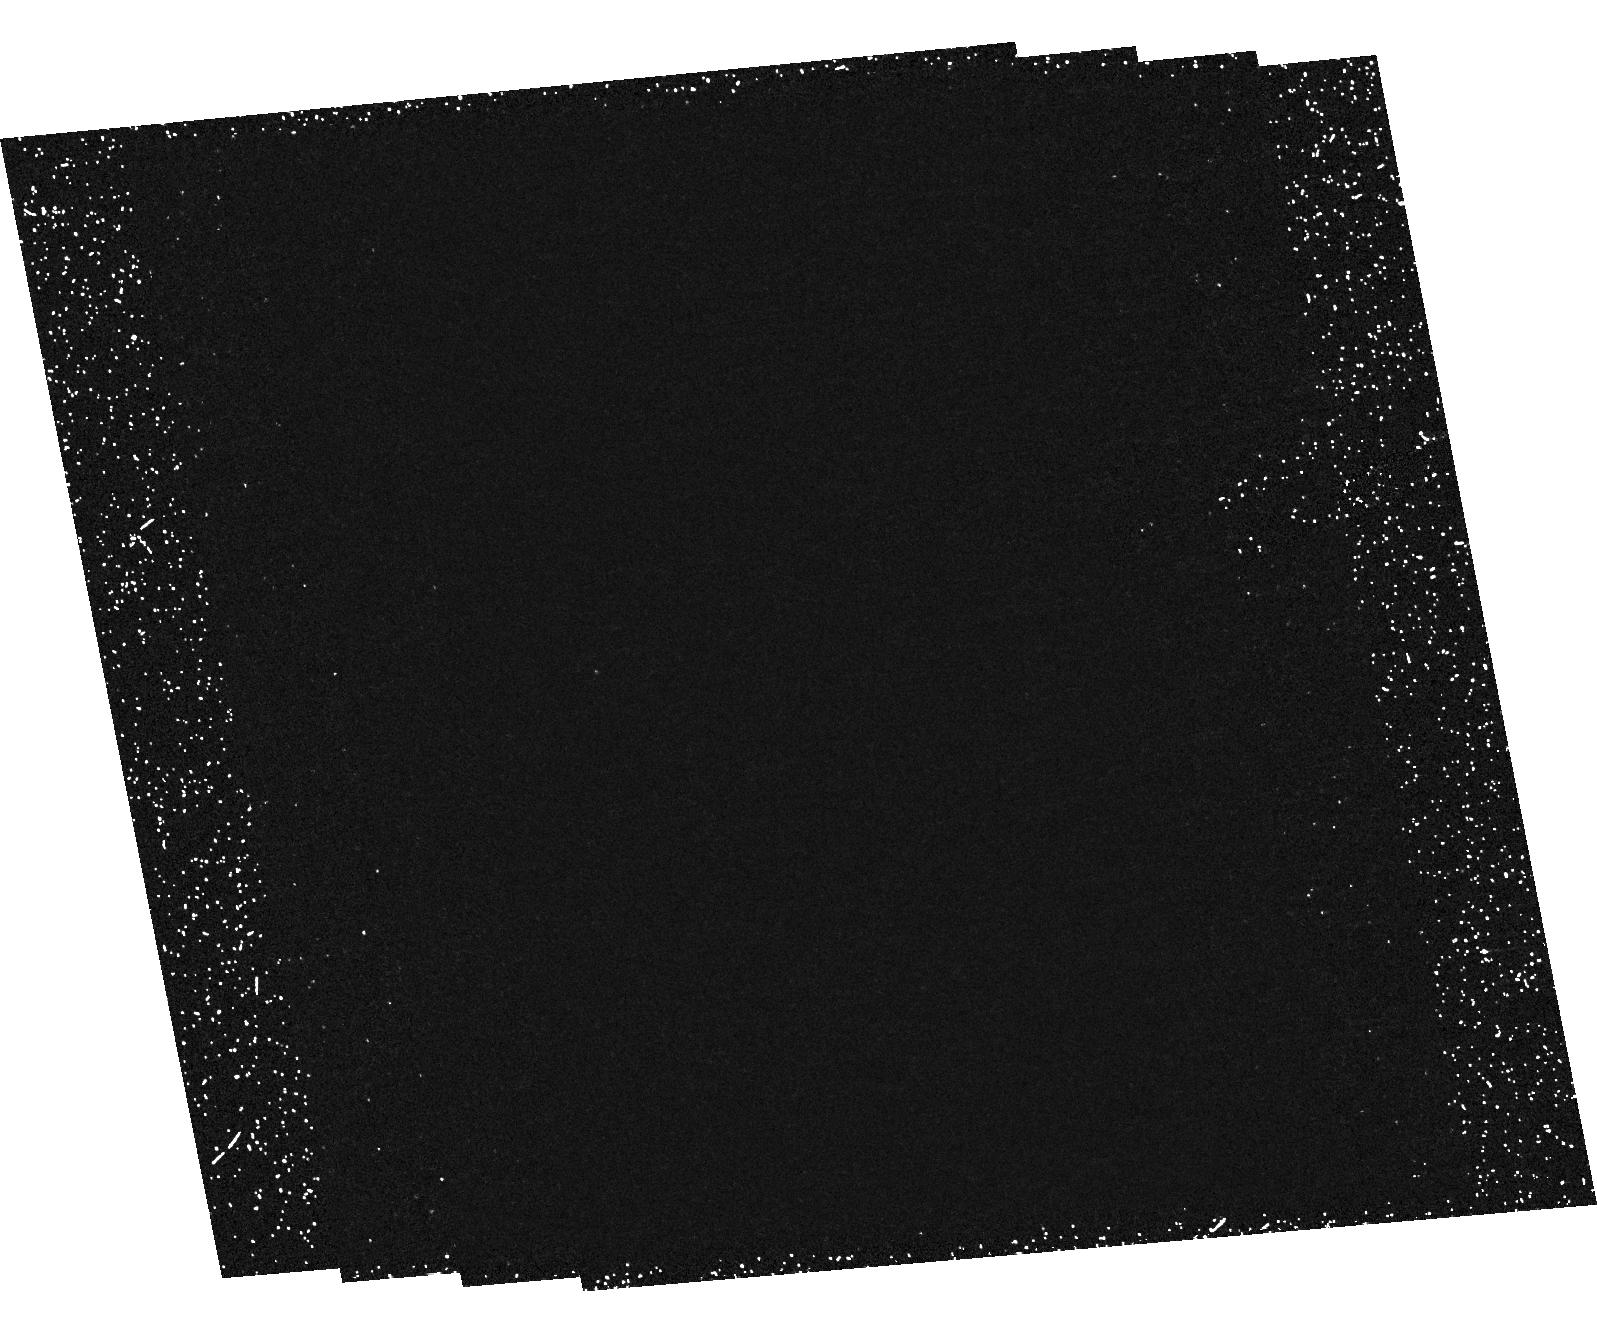
Target: field at RA 241.140°, Dec 43.353°. Instrument: ACS/HRC. Filter: F250W. Exposure: 1.2 h. Observation ID: hst_9919_22_acs_hrc_f250w_j8pv22

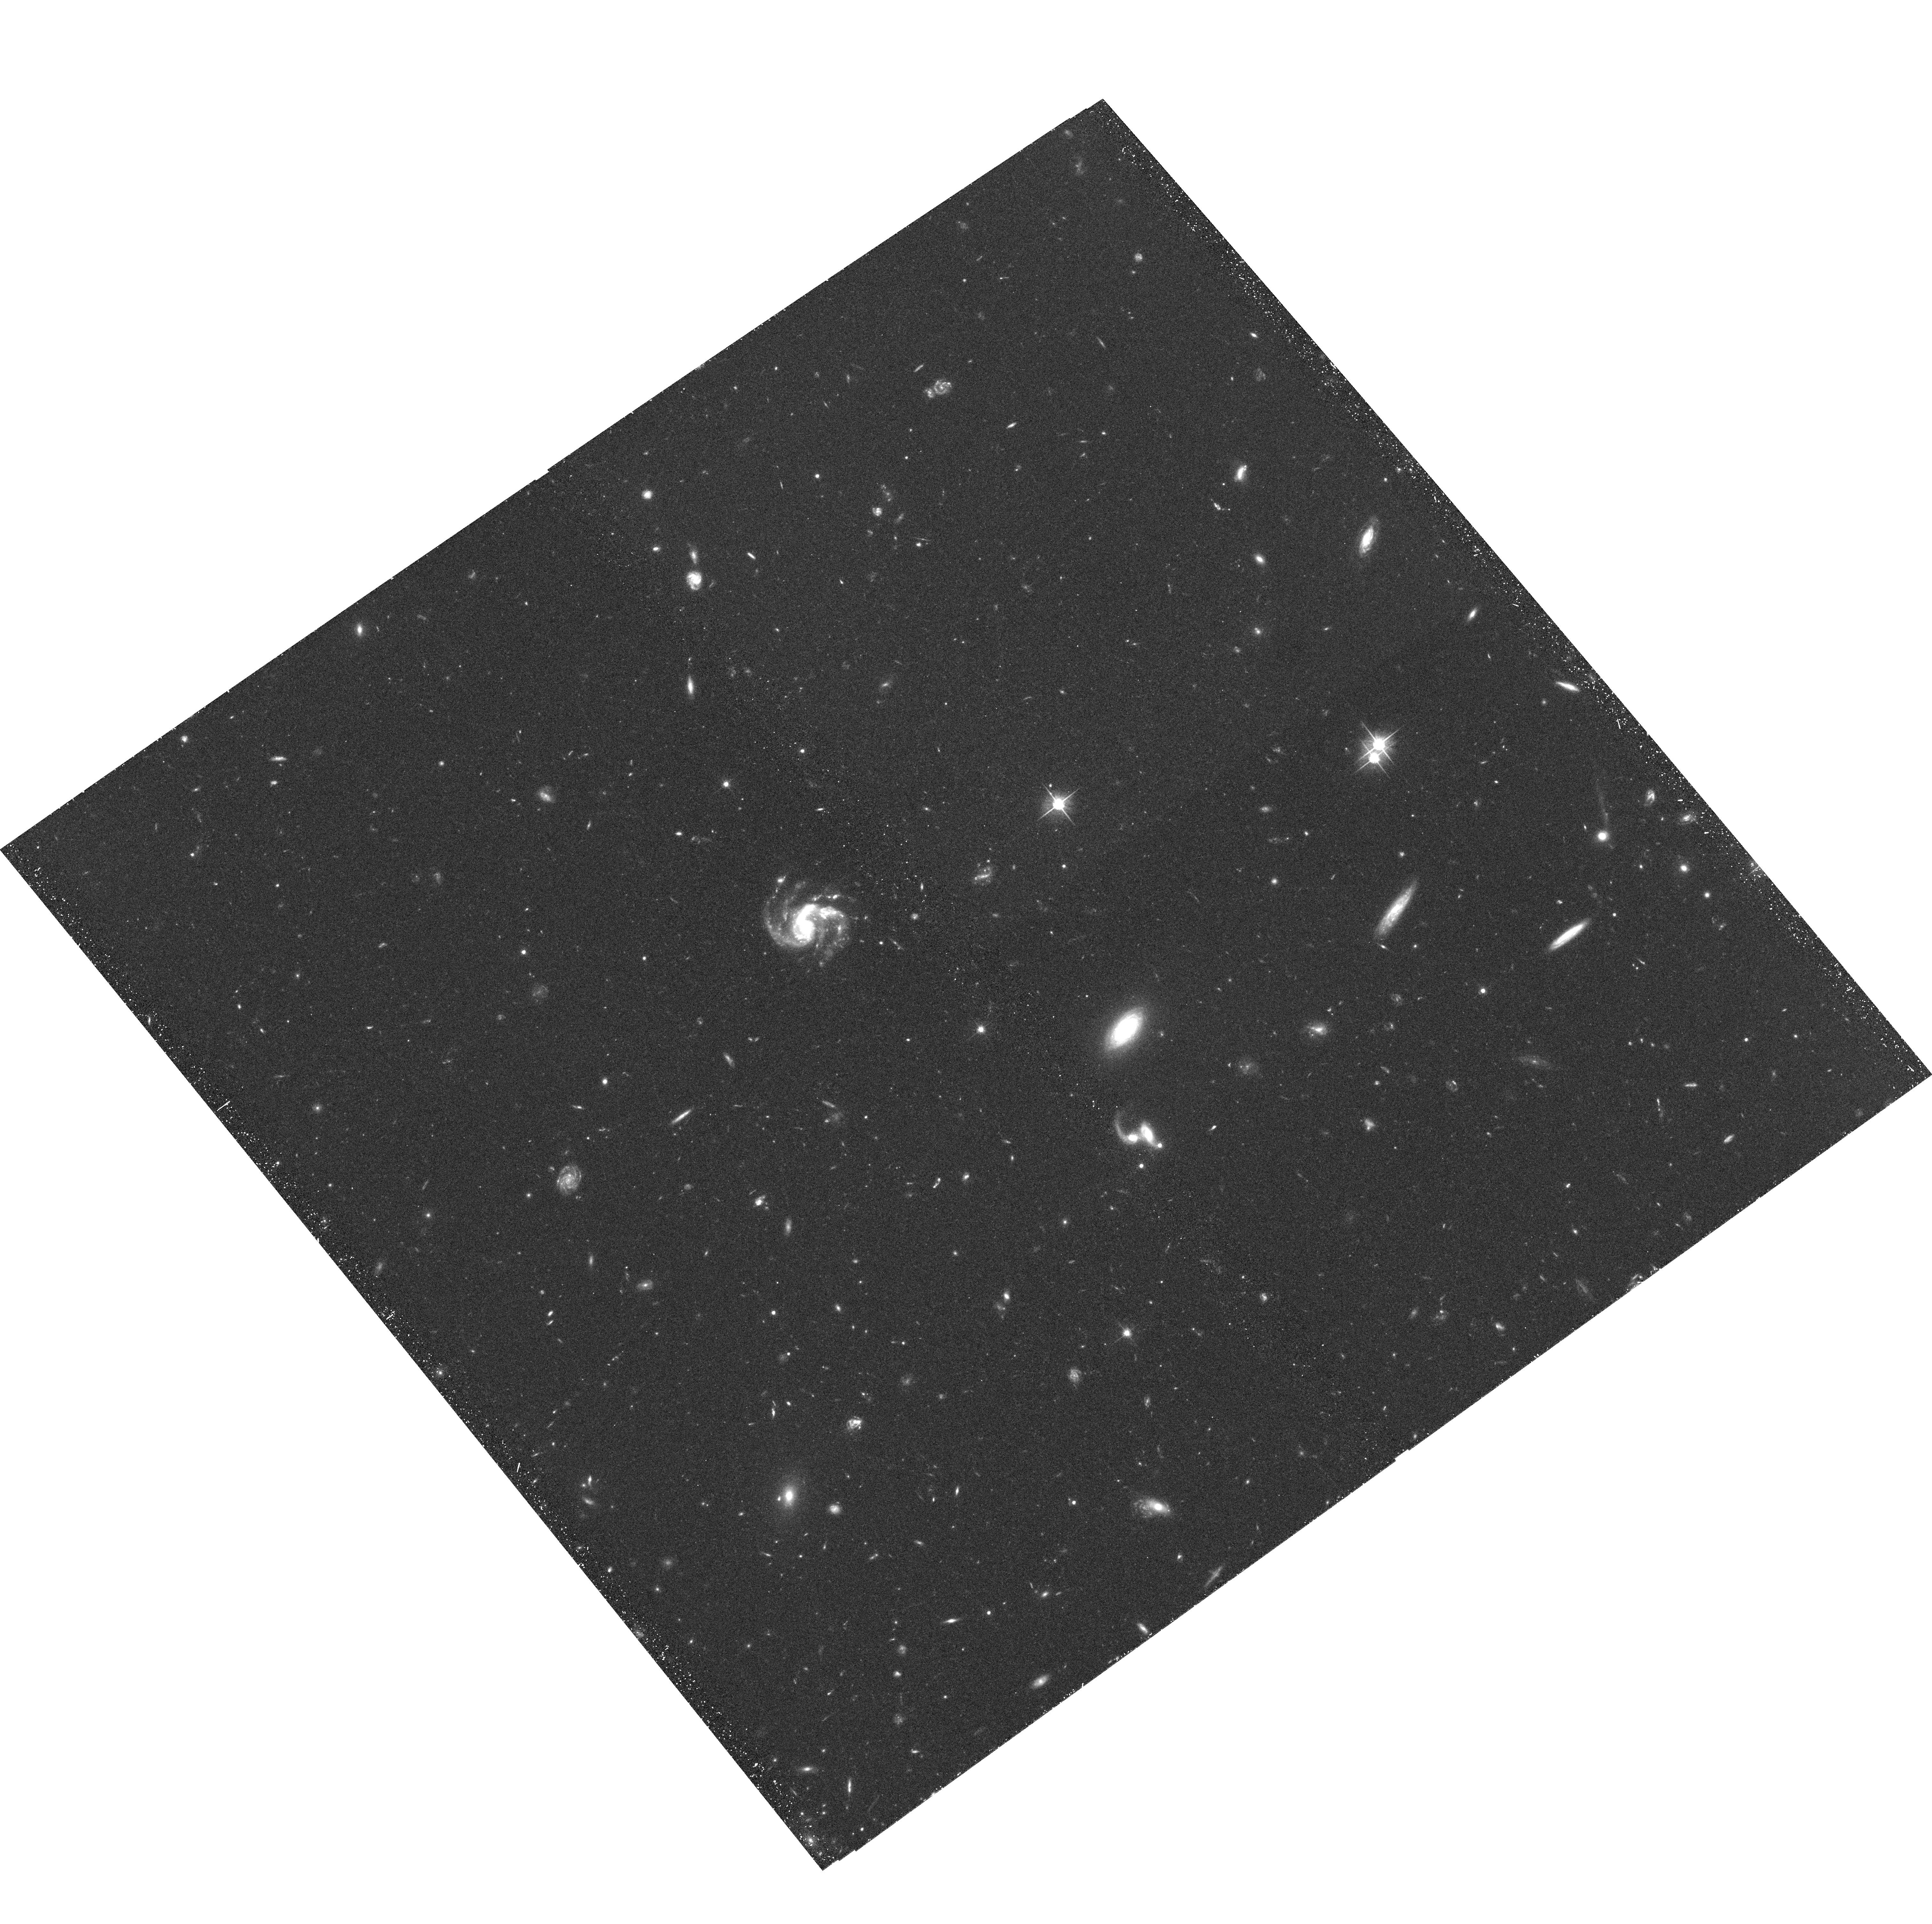
Target: CL1056-0337-POS2. Instrument: ACS/WFC. Filter: F606W. Exposure: 34 min. Observation ID: hst_9919_42_acs_wfc_f606w_j8pv42

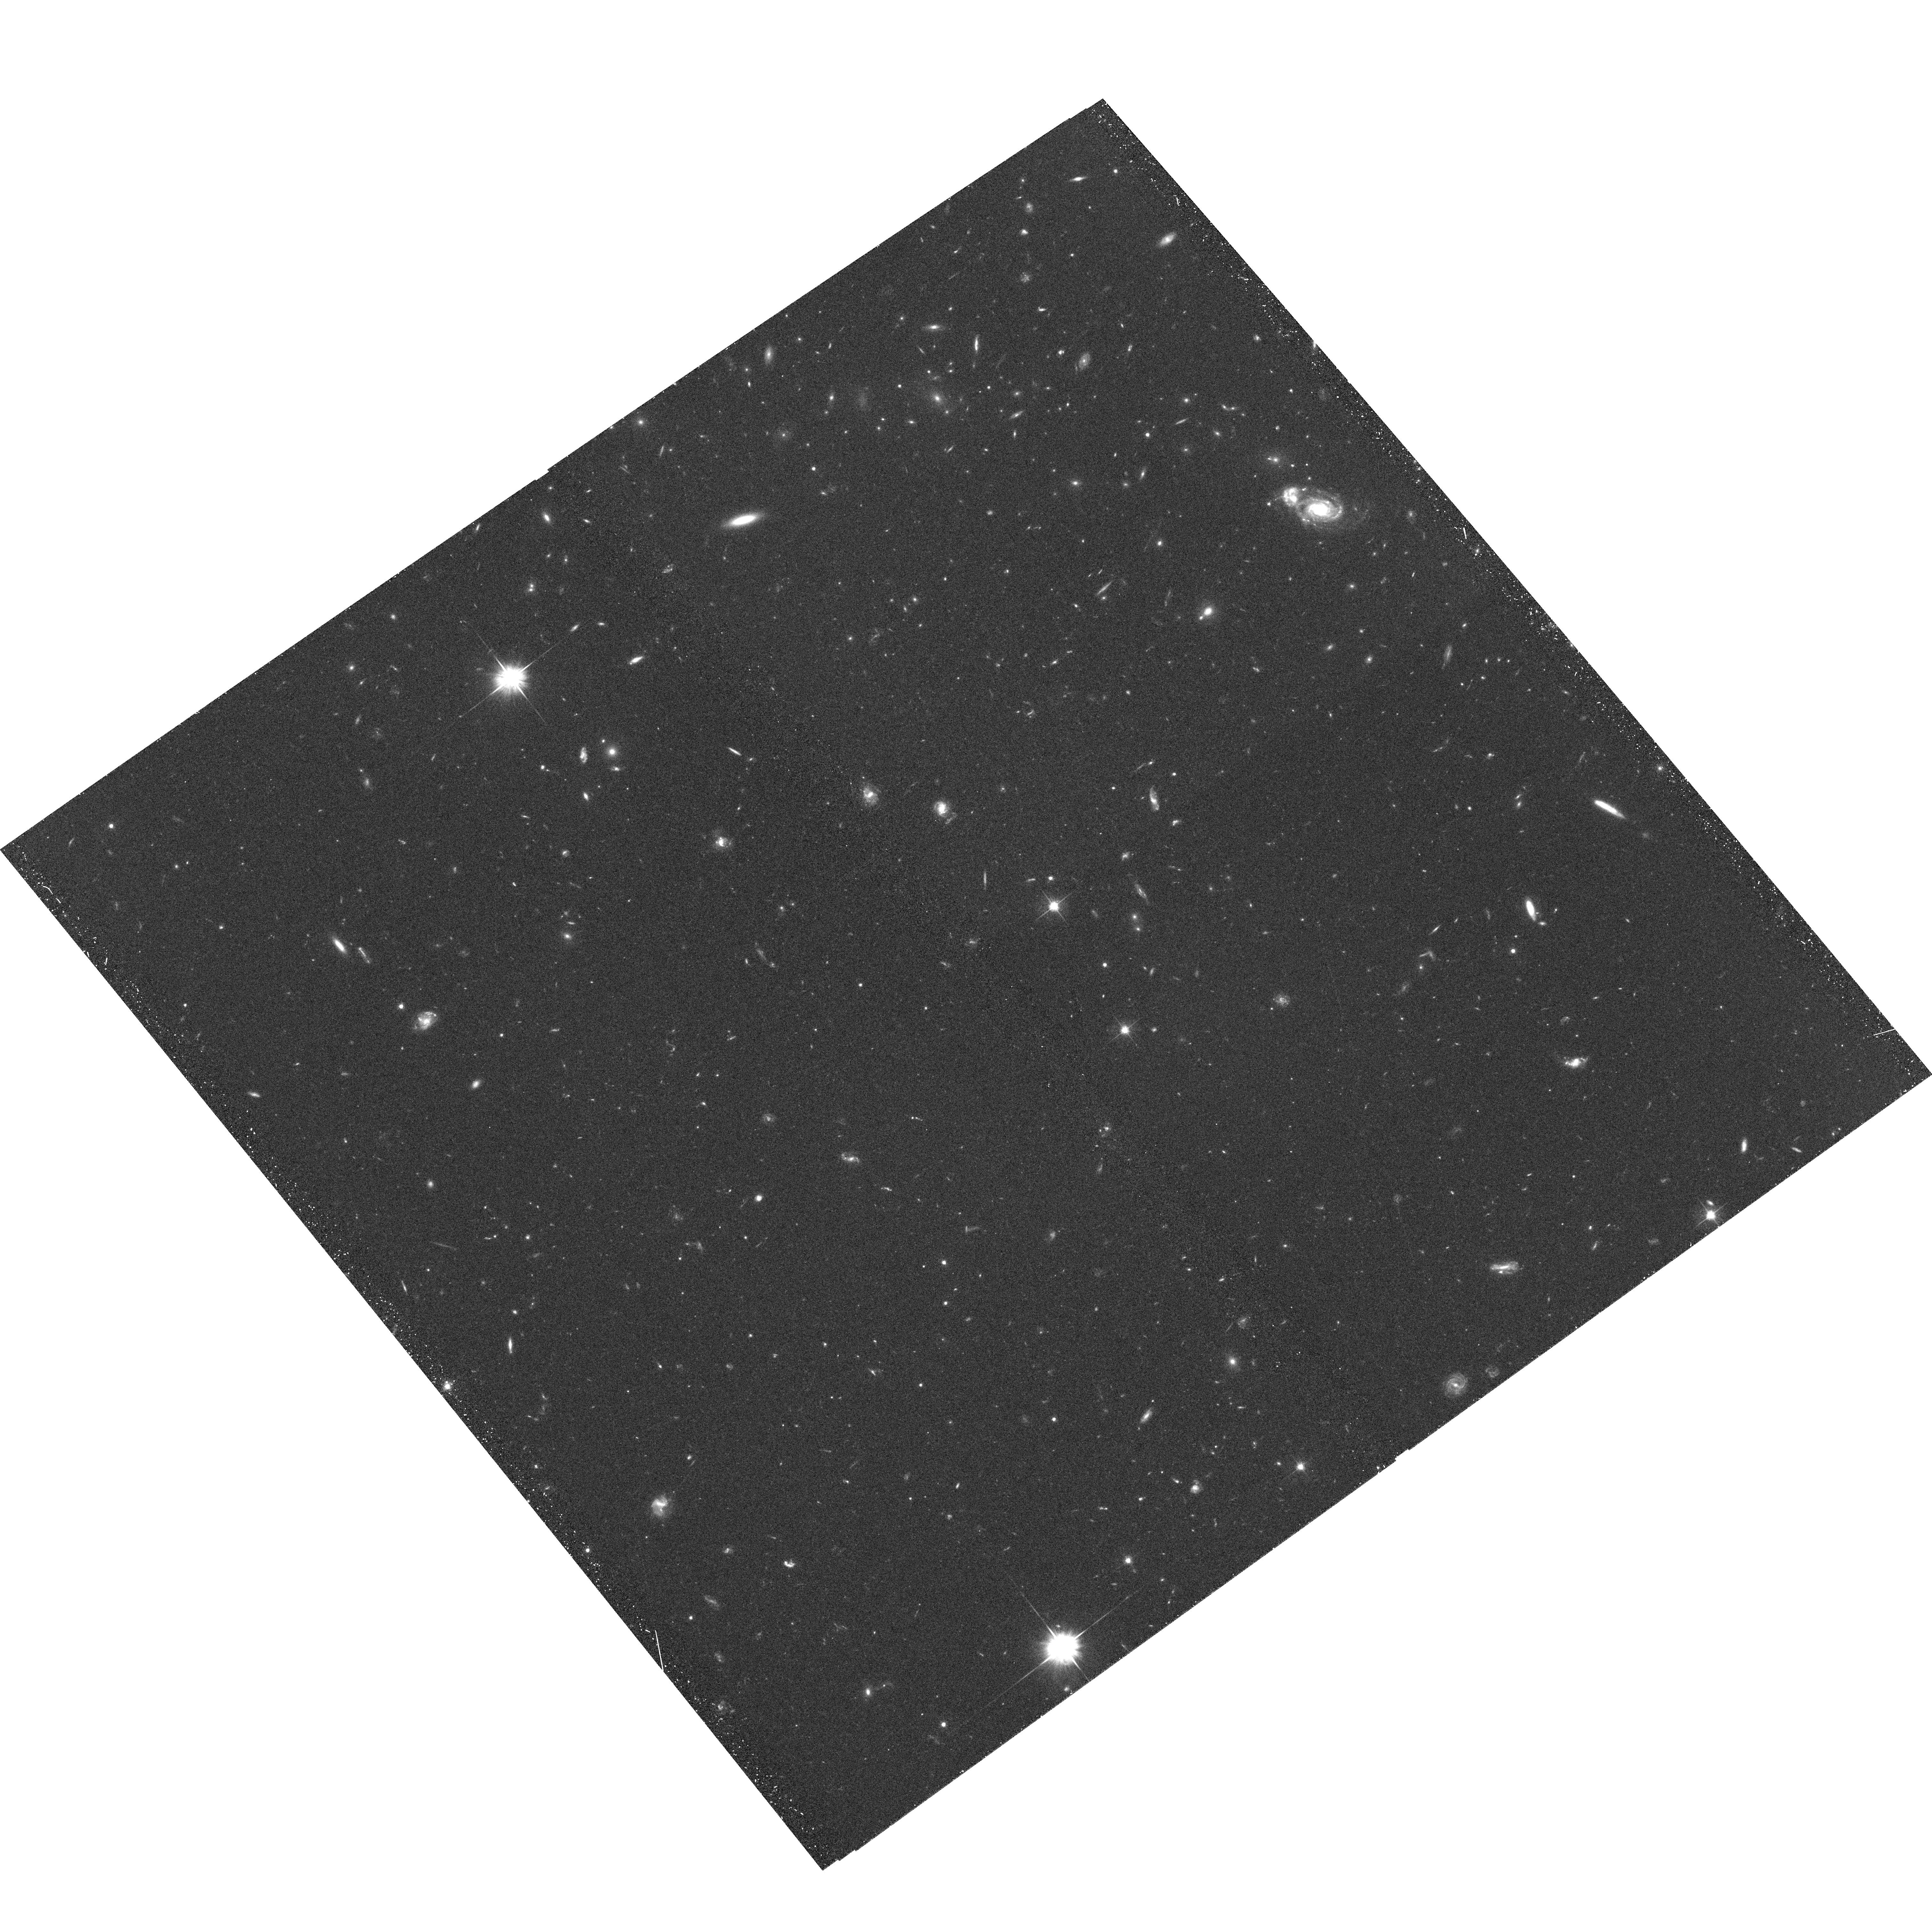
Target: CL1056-0337-POS4. Instrument: ACS/WFC. Filter: F606W. Exposure: 34 min. Observation ID: hst_9919_44_acs_wfc_f606w_j8pv44

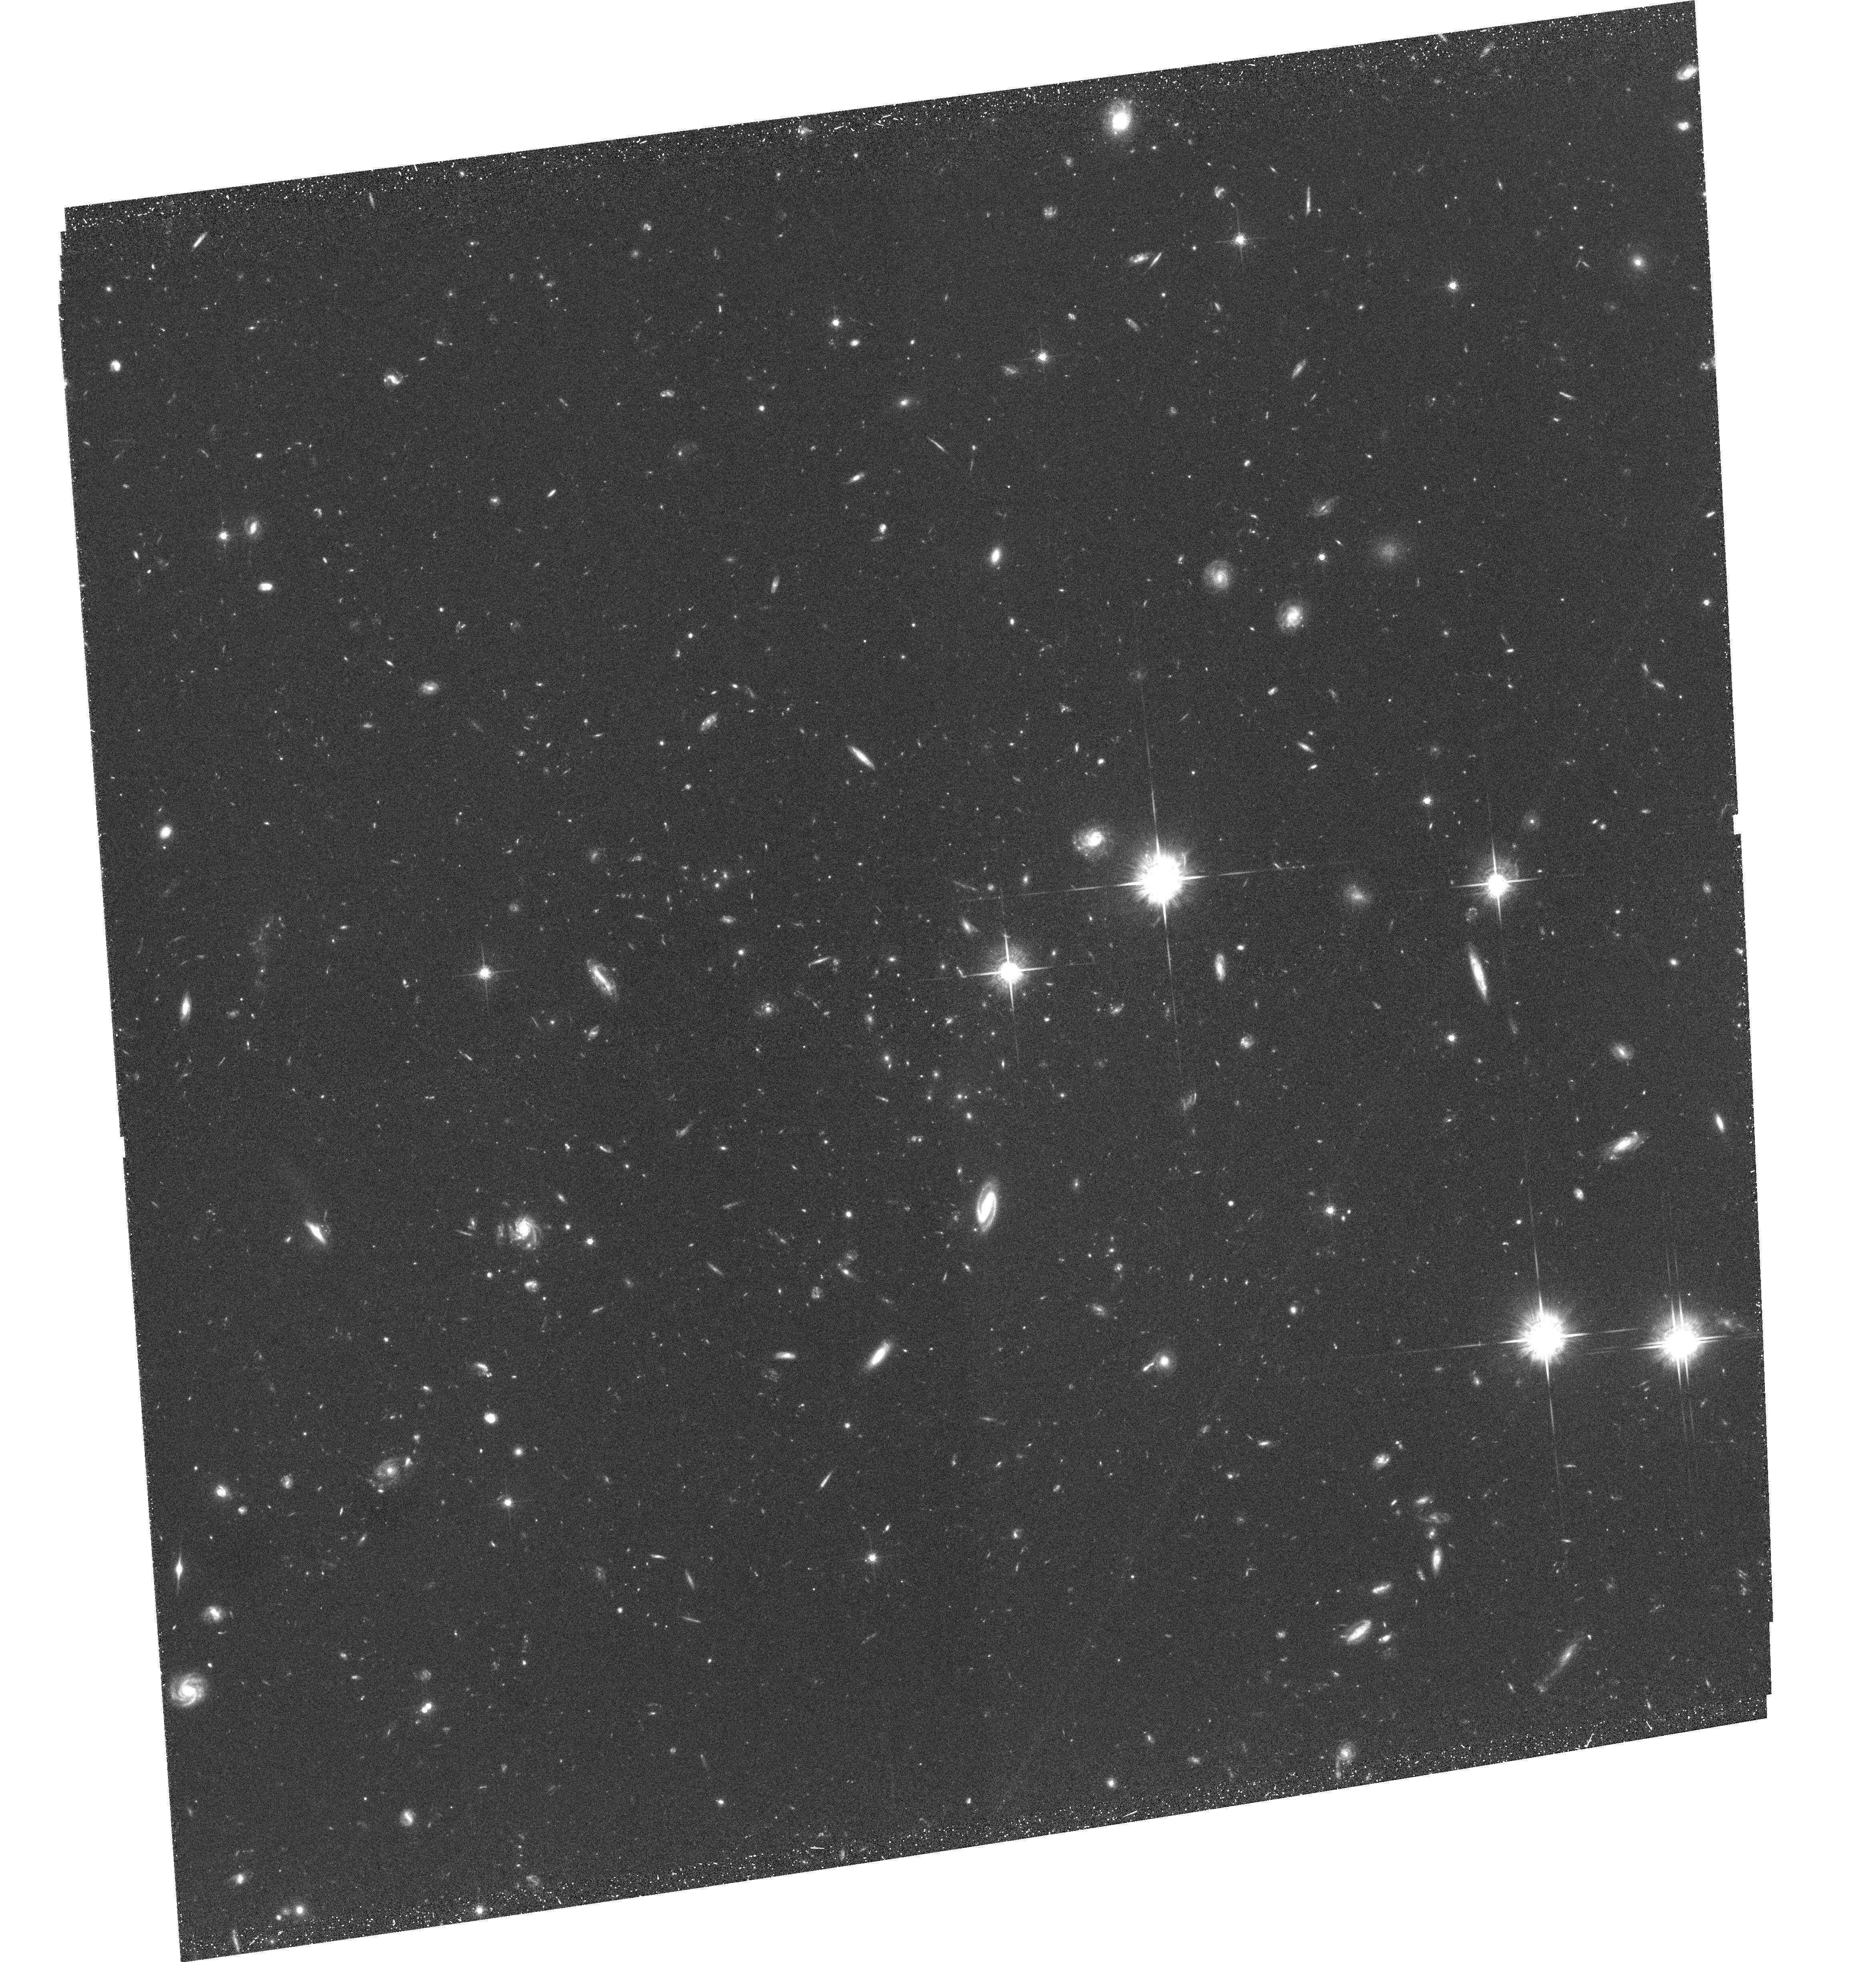
Target: CL0910+5422-POS1. Instrument: ACS/WFC. Filter: F775W. Exposure: 1.9 h. Observation ID: hst_9919_31_acs_wfc_f775w_j8pv31

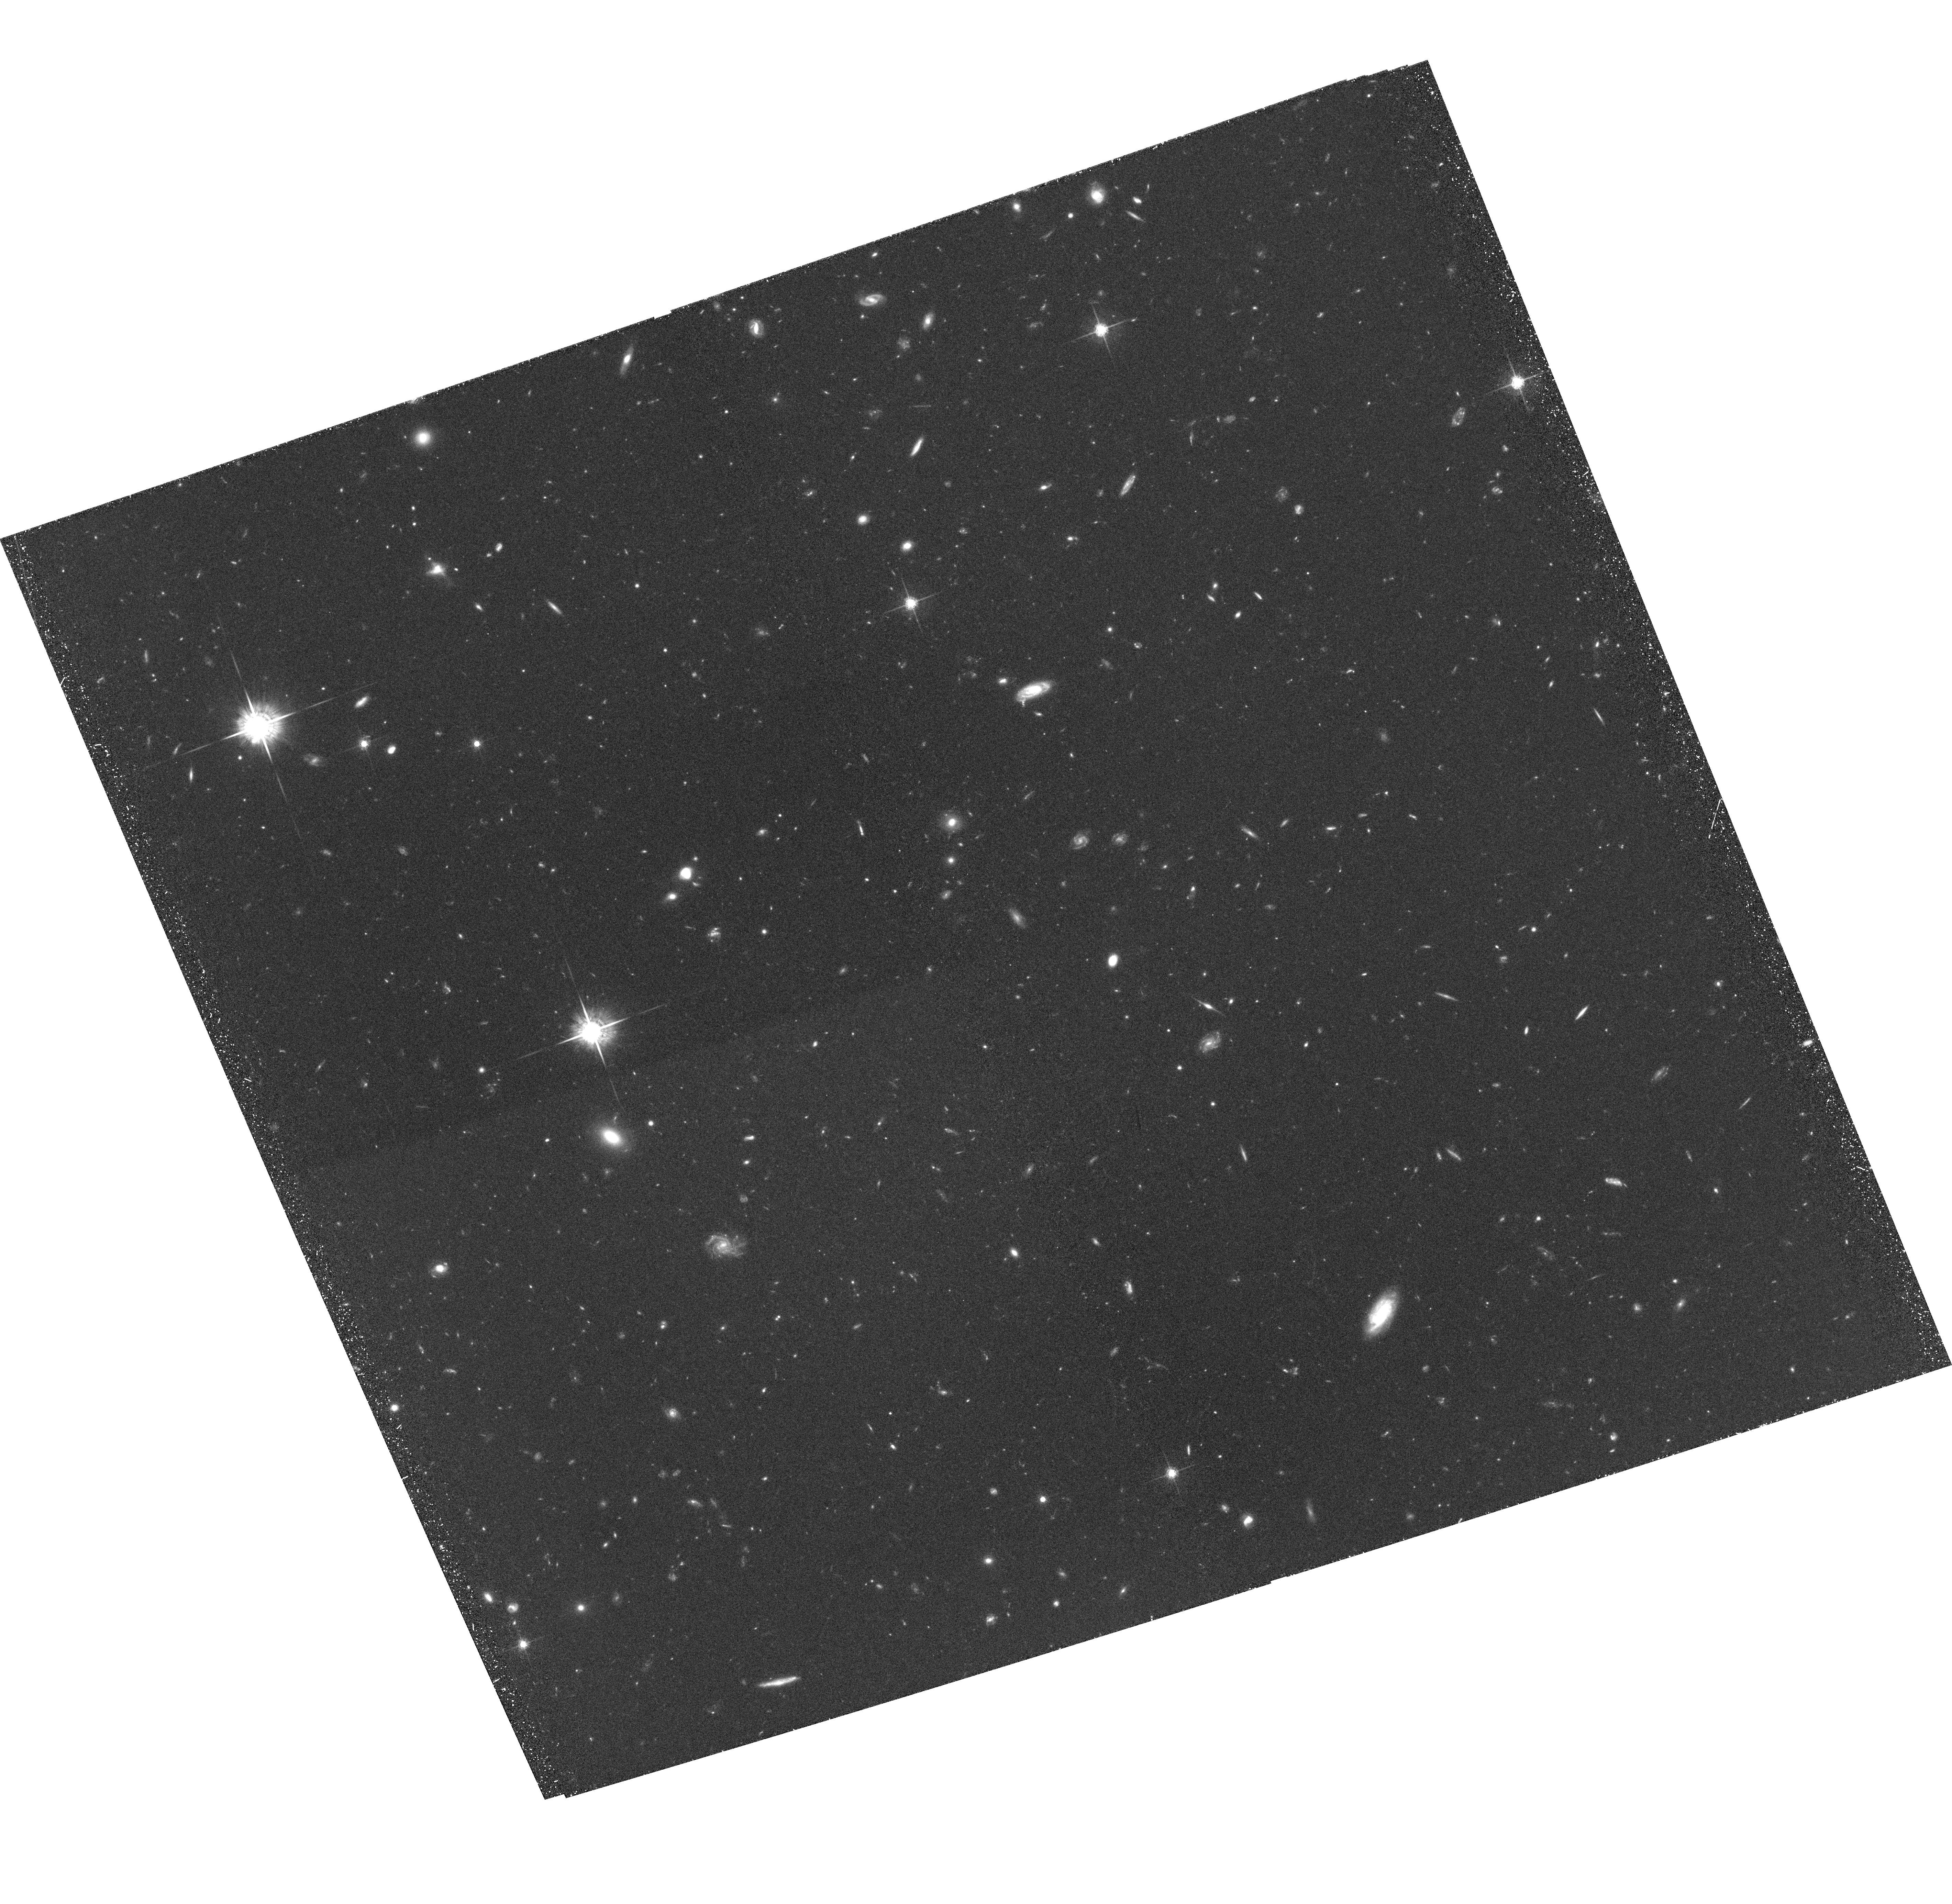
Target: CL0848+4451-POS2. Instrument: ACS/WFC. Filter: F775W. Exposure: 2 h. Observation ID: hst_9919_03_acs_wfc_f775w_j8pv03

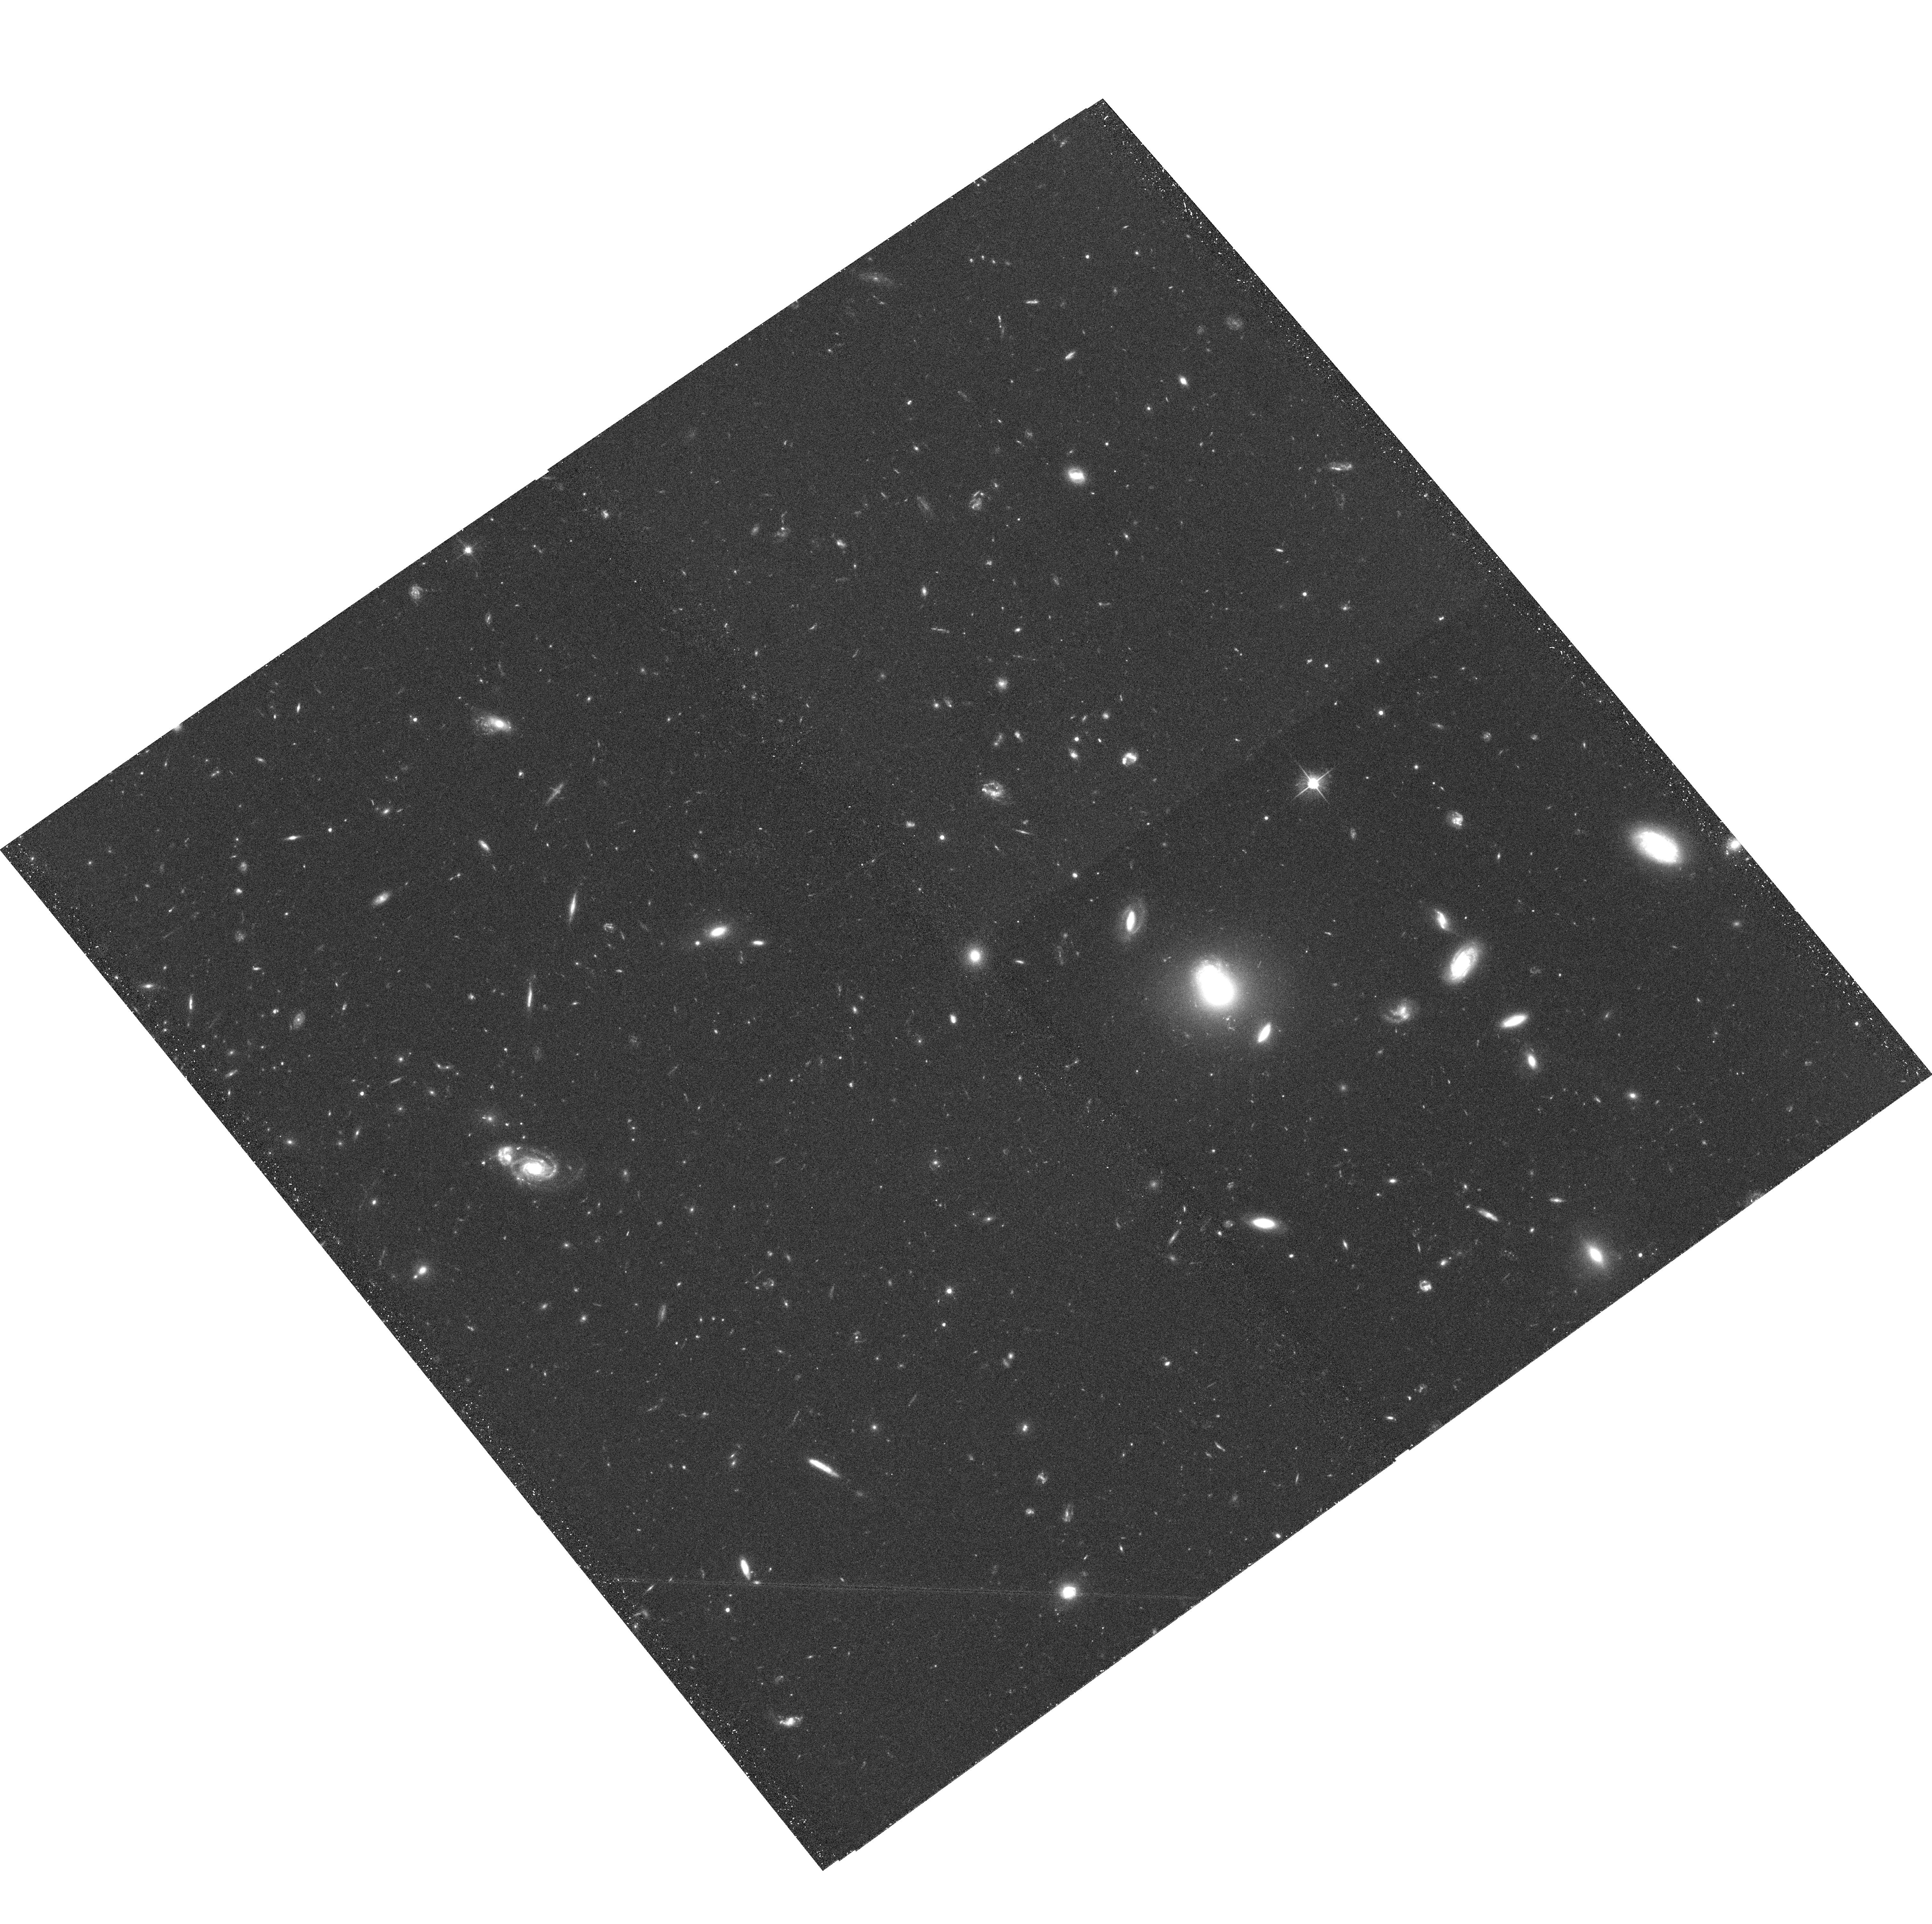
Target: CL1056-0337-POS1. Instrument: ACS/WFC. Filter: F606W. Exposure: 34 min. Observation ID: hst_9919_41_acs_wfc_f606w_j8pv41

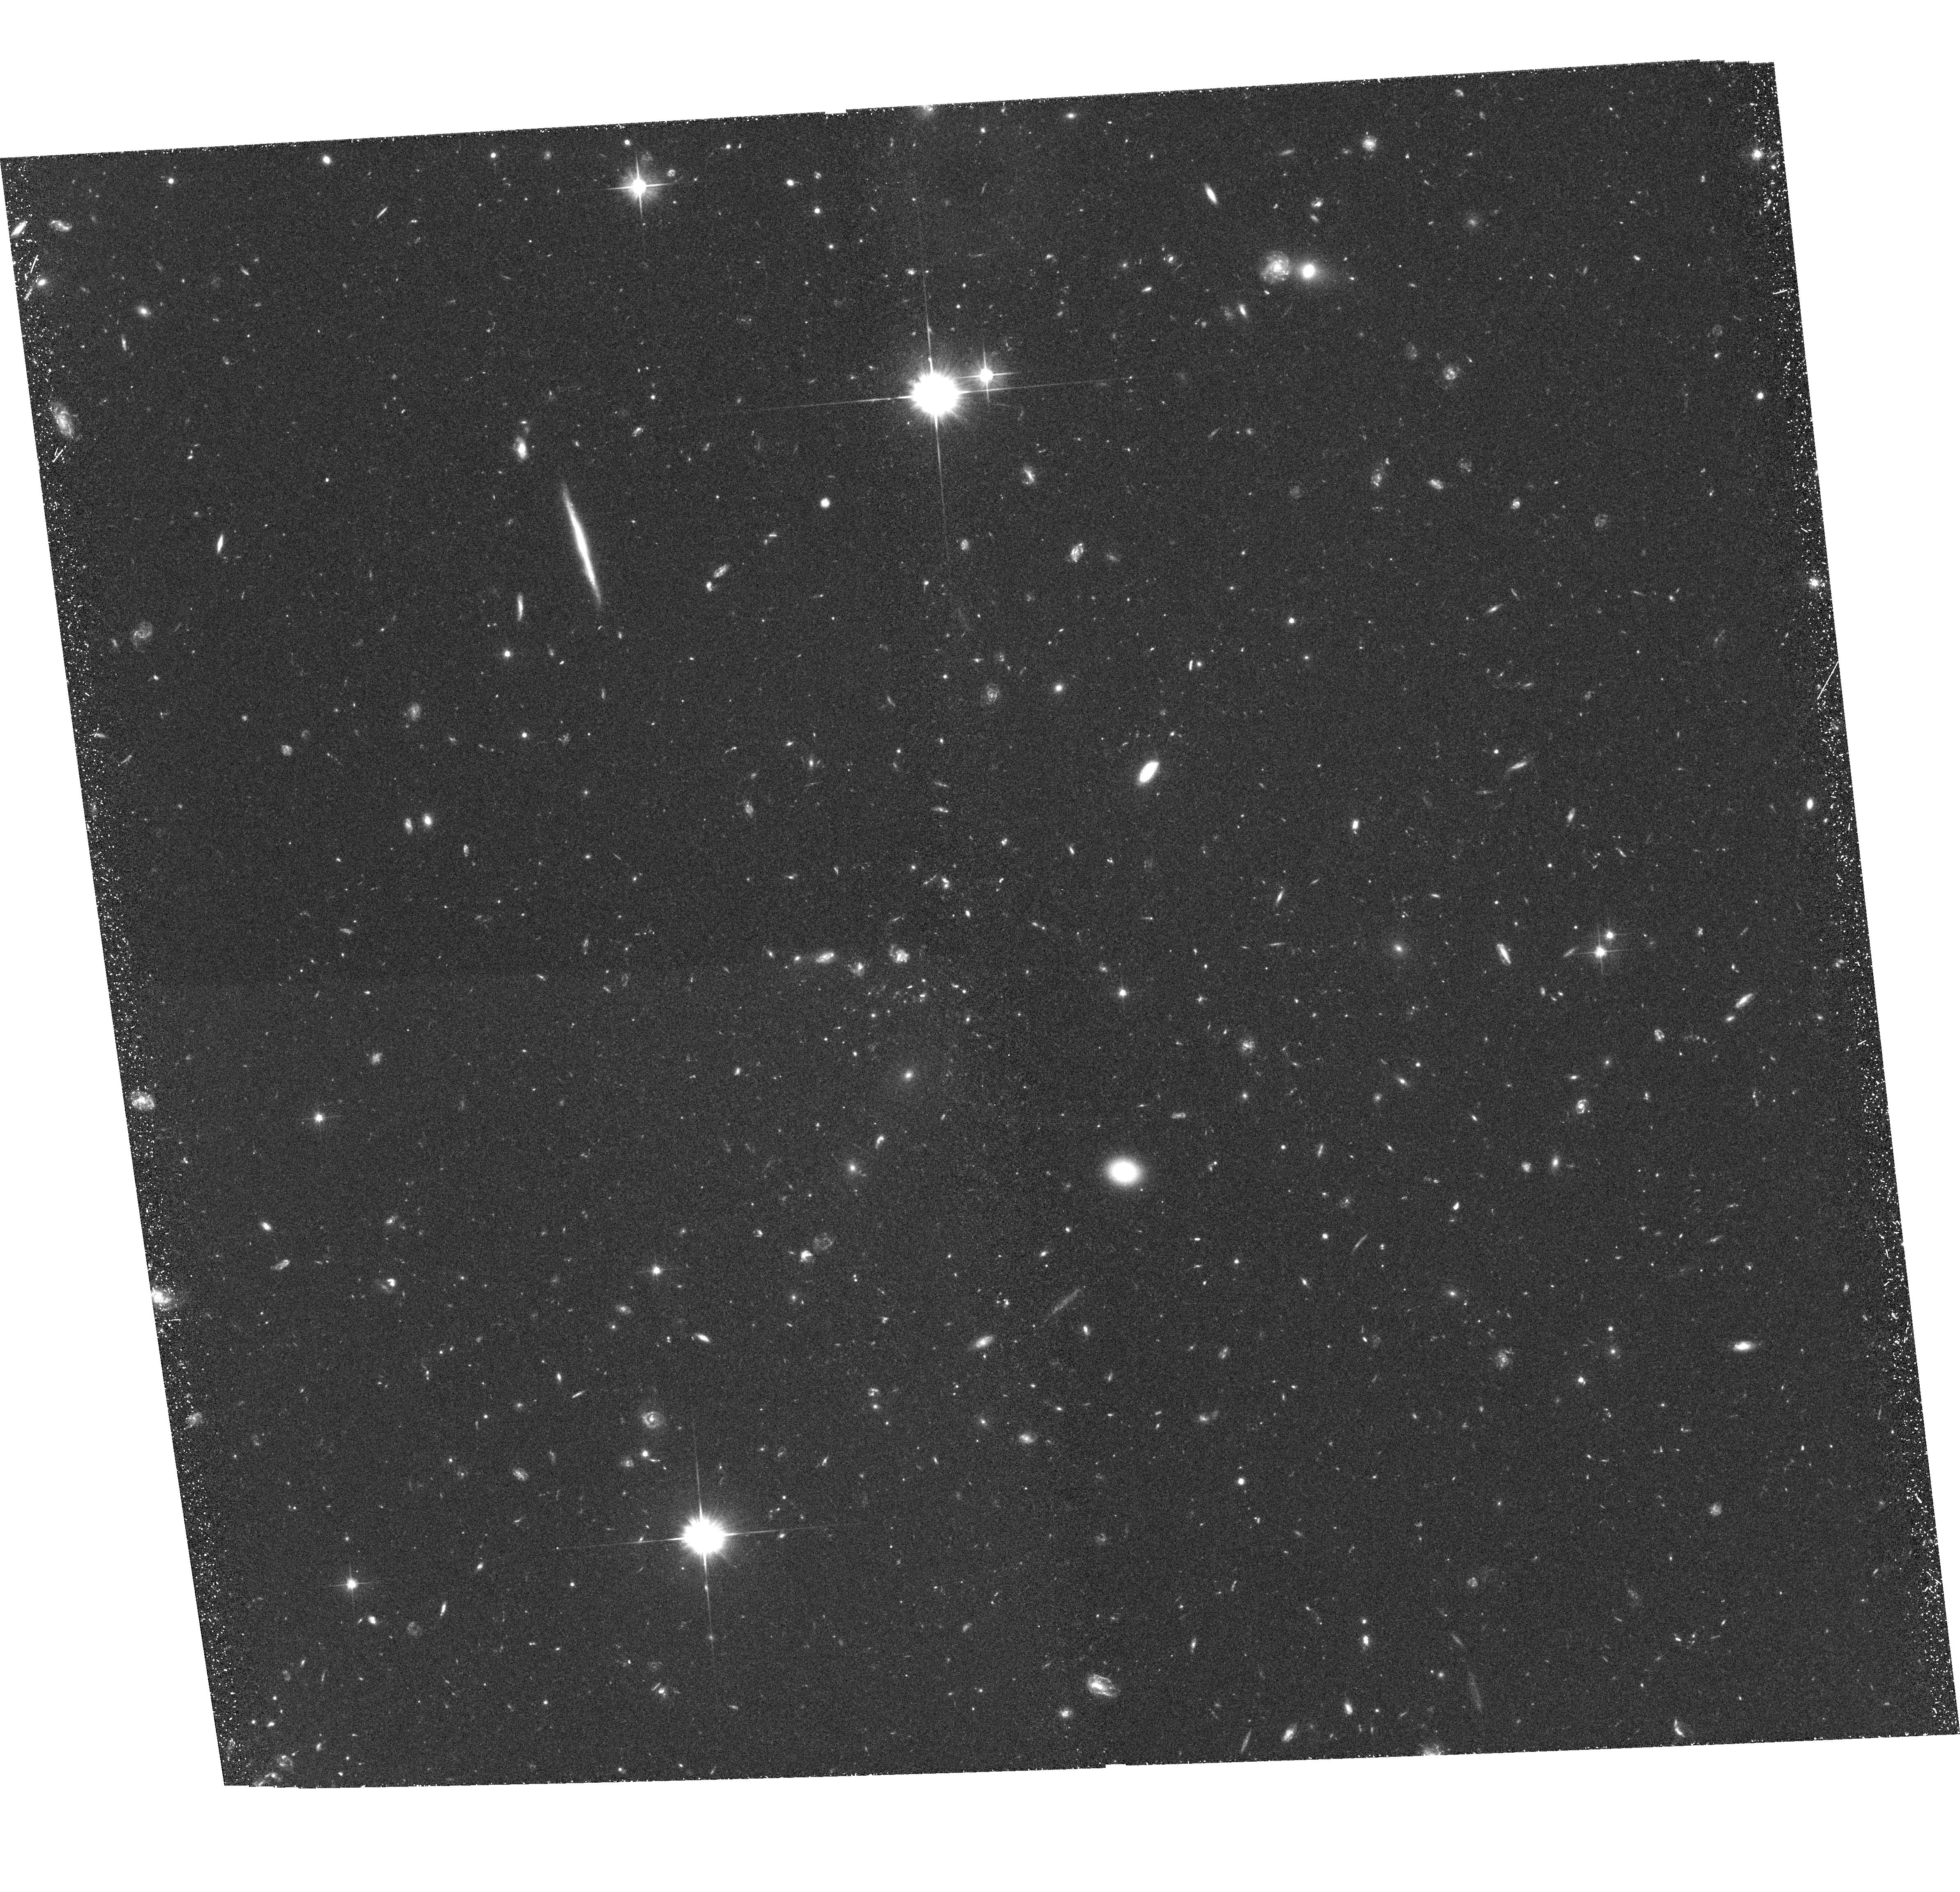
Target: CL1604+4304-POS1. Instrument: ACS/WFC. Filter: F606W. Exposure: 1.3 h. Observation ID: hst_9919_11_acs_wfc_f606w_j8pv11

The Morphological, Photometric, and Spectroscopic Properties of Intermediate Redshift Cluster Galaxies: (PI: Ford, Holland)

New and fundamental constraints on the evolutionary state of high redshift clusters will be made by obtaining deep, multiband images (SDSS r, i, z) over the central 1.5 Mpc regions of seven distant clusters in the range 0.76 < z < 1.27. The ACS data will allow us to (1) definitively establish the morphological composition and star formation rates as functions of clustercentric radius, local density, x-ray luminosity (obtained from accompanying Chandra, and XMM data), (2) explore the relationship between substructure, kinematics, and morphology, (3) strongly constrain the galaxy merger frequency and the origins of elliptical and S0 galaxies, (4) measure the mass distribution independently from the light (via gravitational lensing) enabling comparisons with kinematically derived masses, and (5) study the evolution of the structure of the brightest cluster members. The clusters selected for this program already have extensive spectroscopic observations and NIR imaging is either in hand or underway from approved ground based programs. To date, the lower part of this redshift range has only been marginally studied with HST. Our sample includes the two most distant, spectroscopically confirmed superclusters and will significantly increase the baseline over which evolutionary effects can be studied. The data will also be used to identify very high-z galaxies via their unique spectral properties.